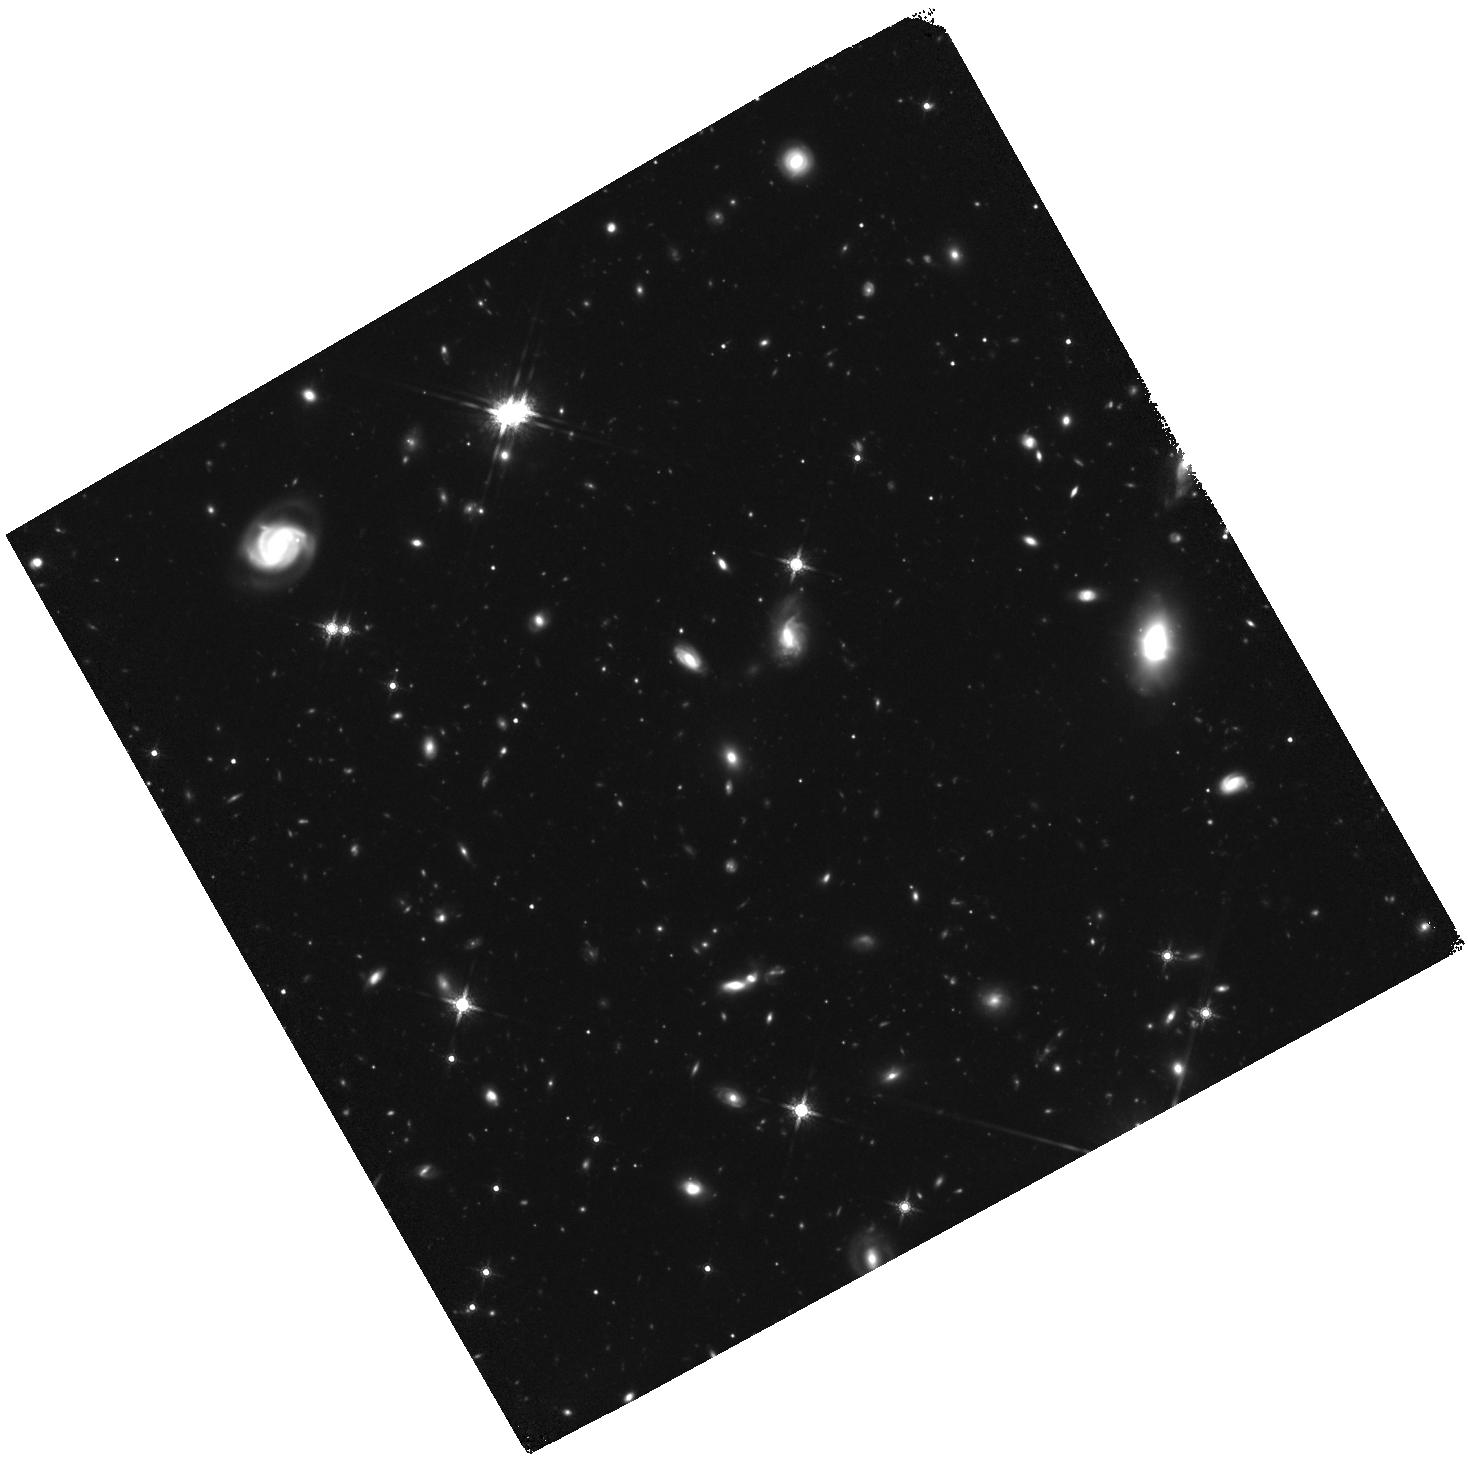
Target: field at RA 56.411°, Dec -71.725°. Instrument: WFC3/IR. Filter: F160W. Exposure: 2.3 h. Observation ID: hst_14164_02_wfc3_ir_f160w_icw802

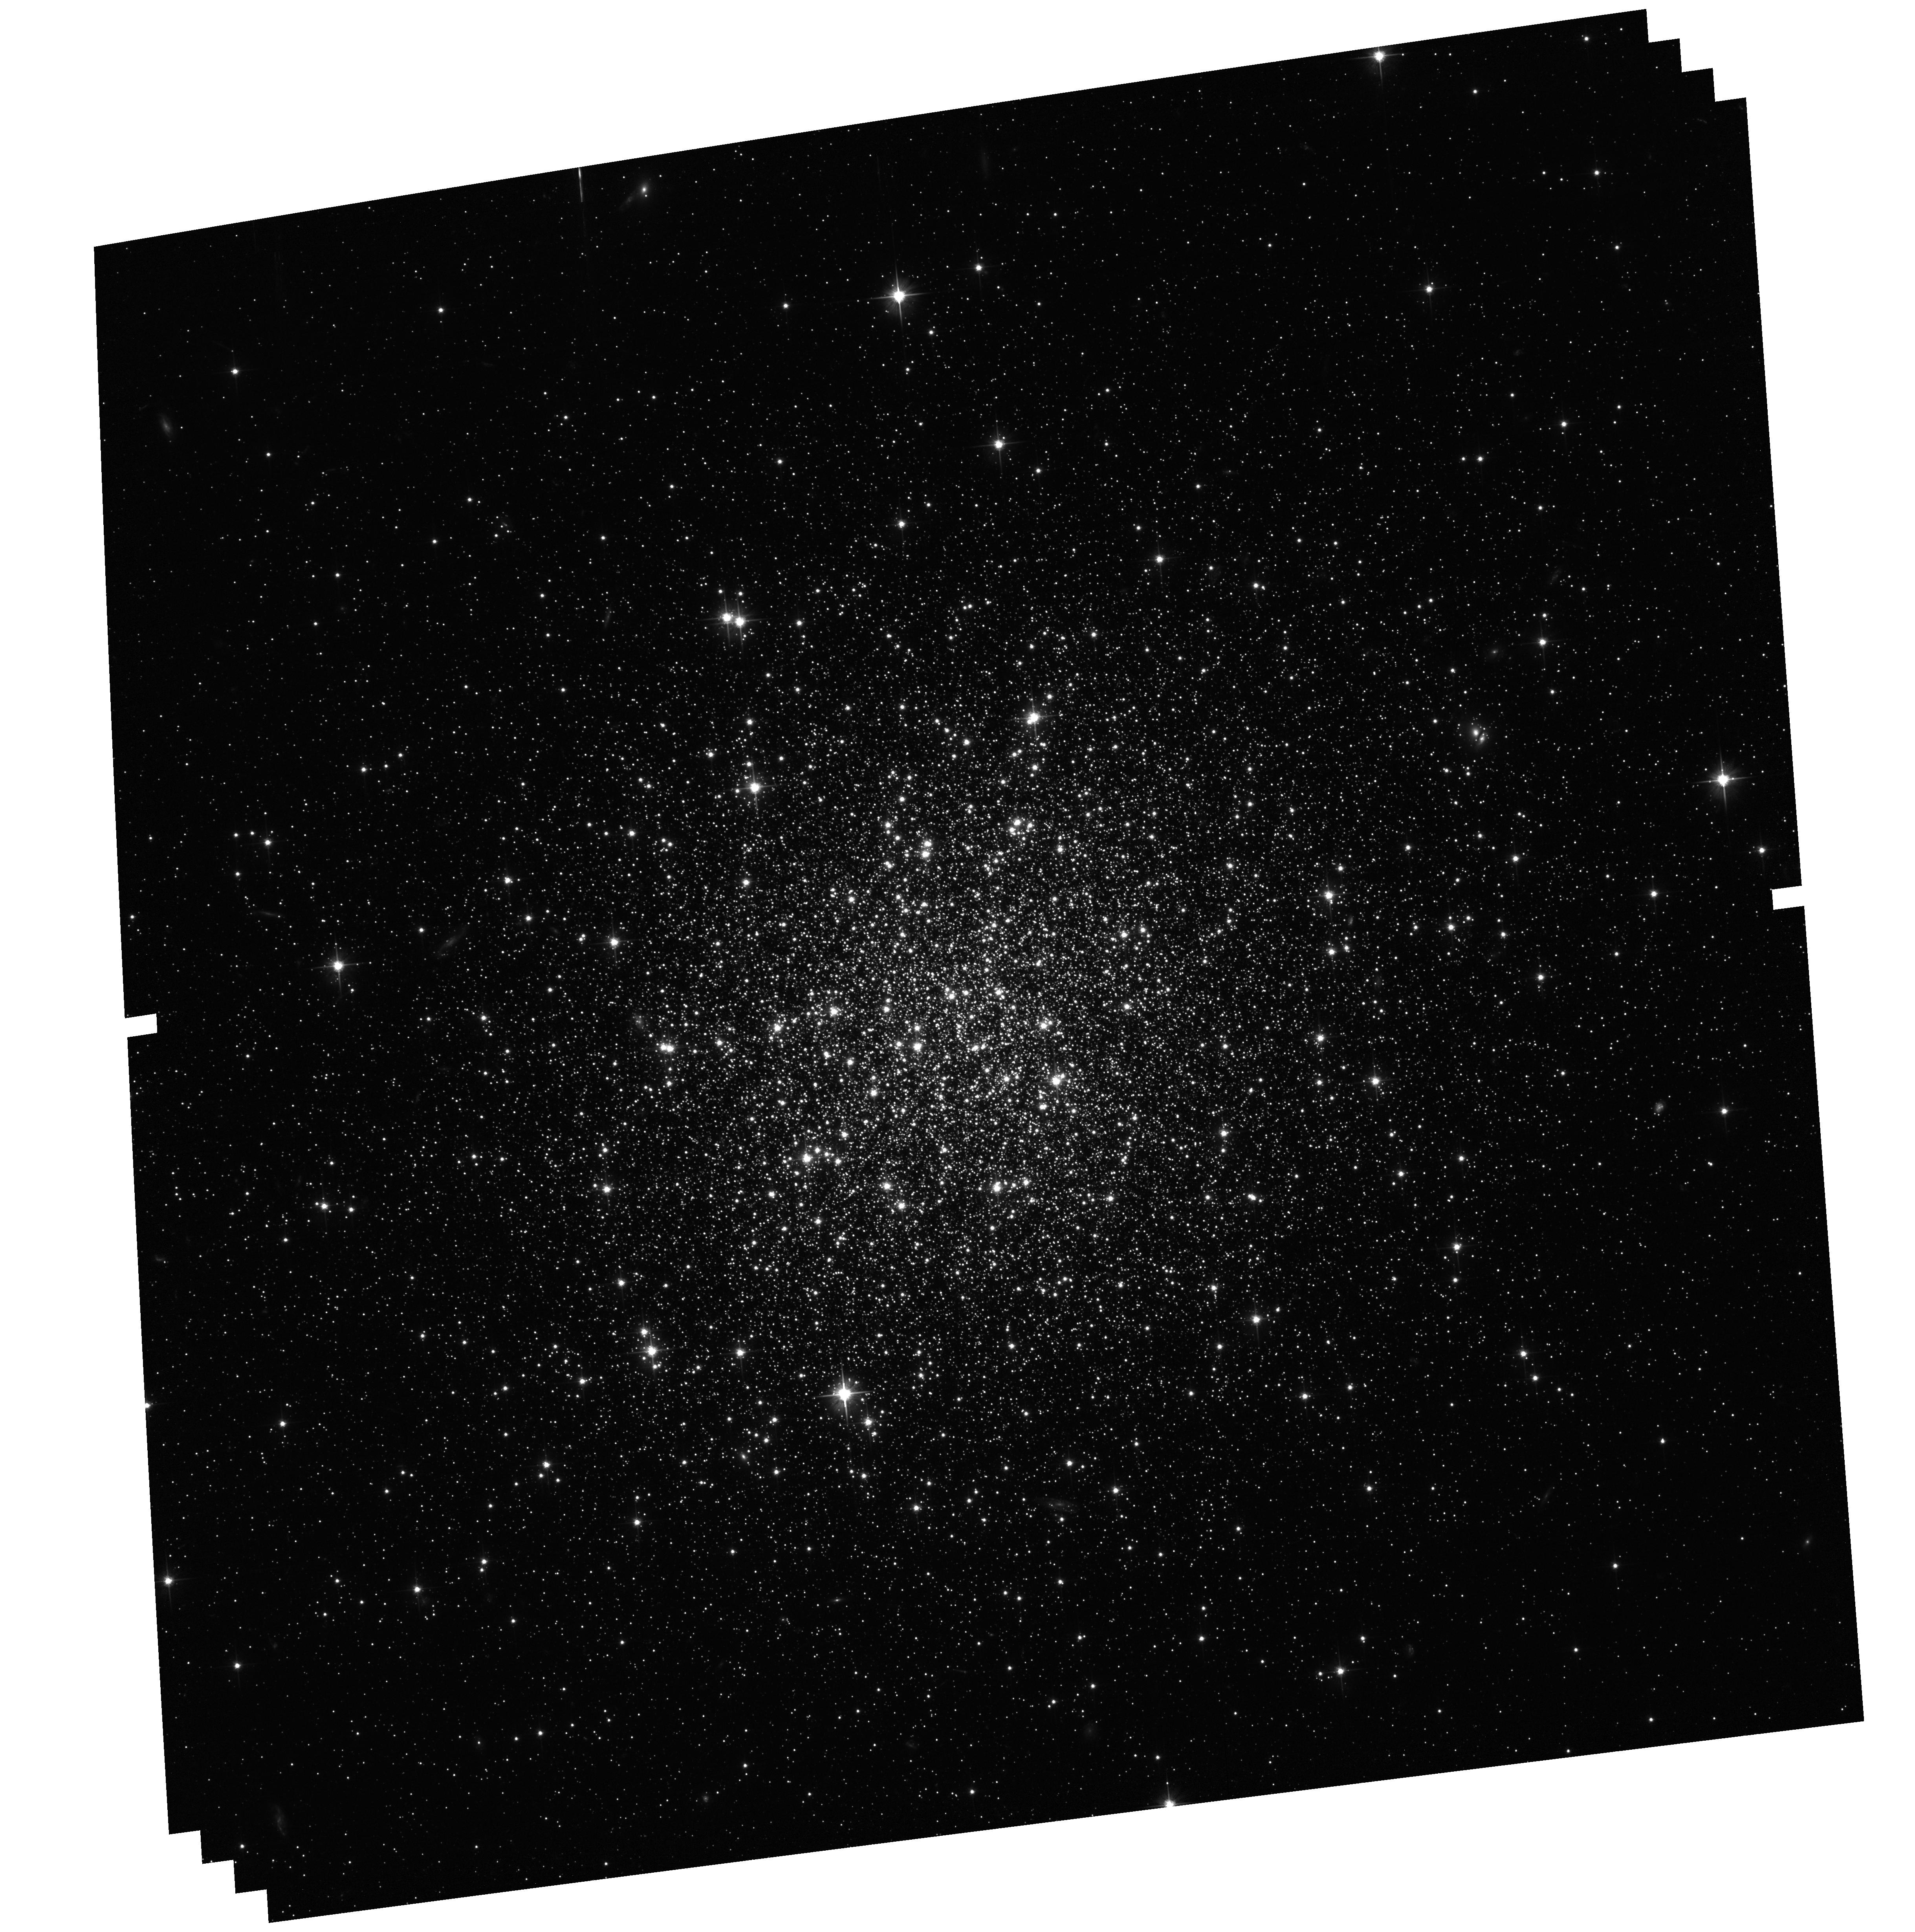
Target: NGC-1841. Instrument: ACS/WFC. Filter: F606W. Exposure: 1.2 h. Observation ID: hst_14164_07_acs_wfc_f606w_jcw807

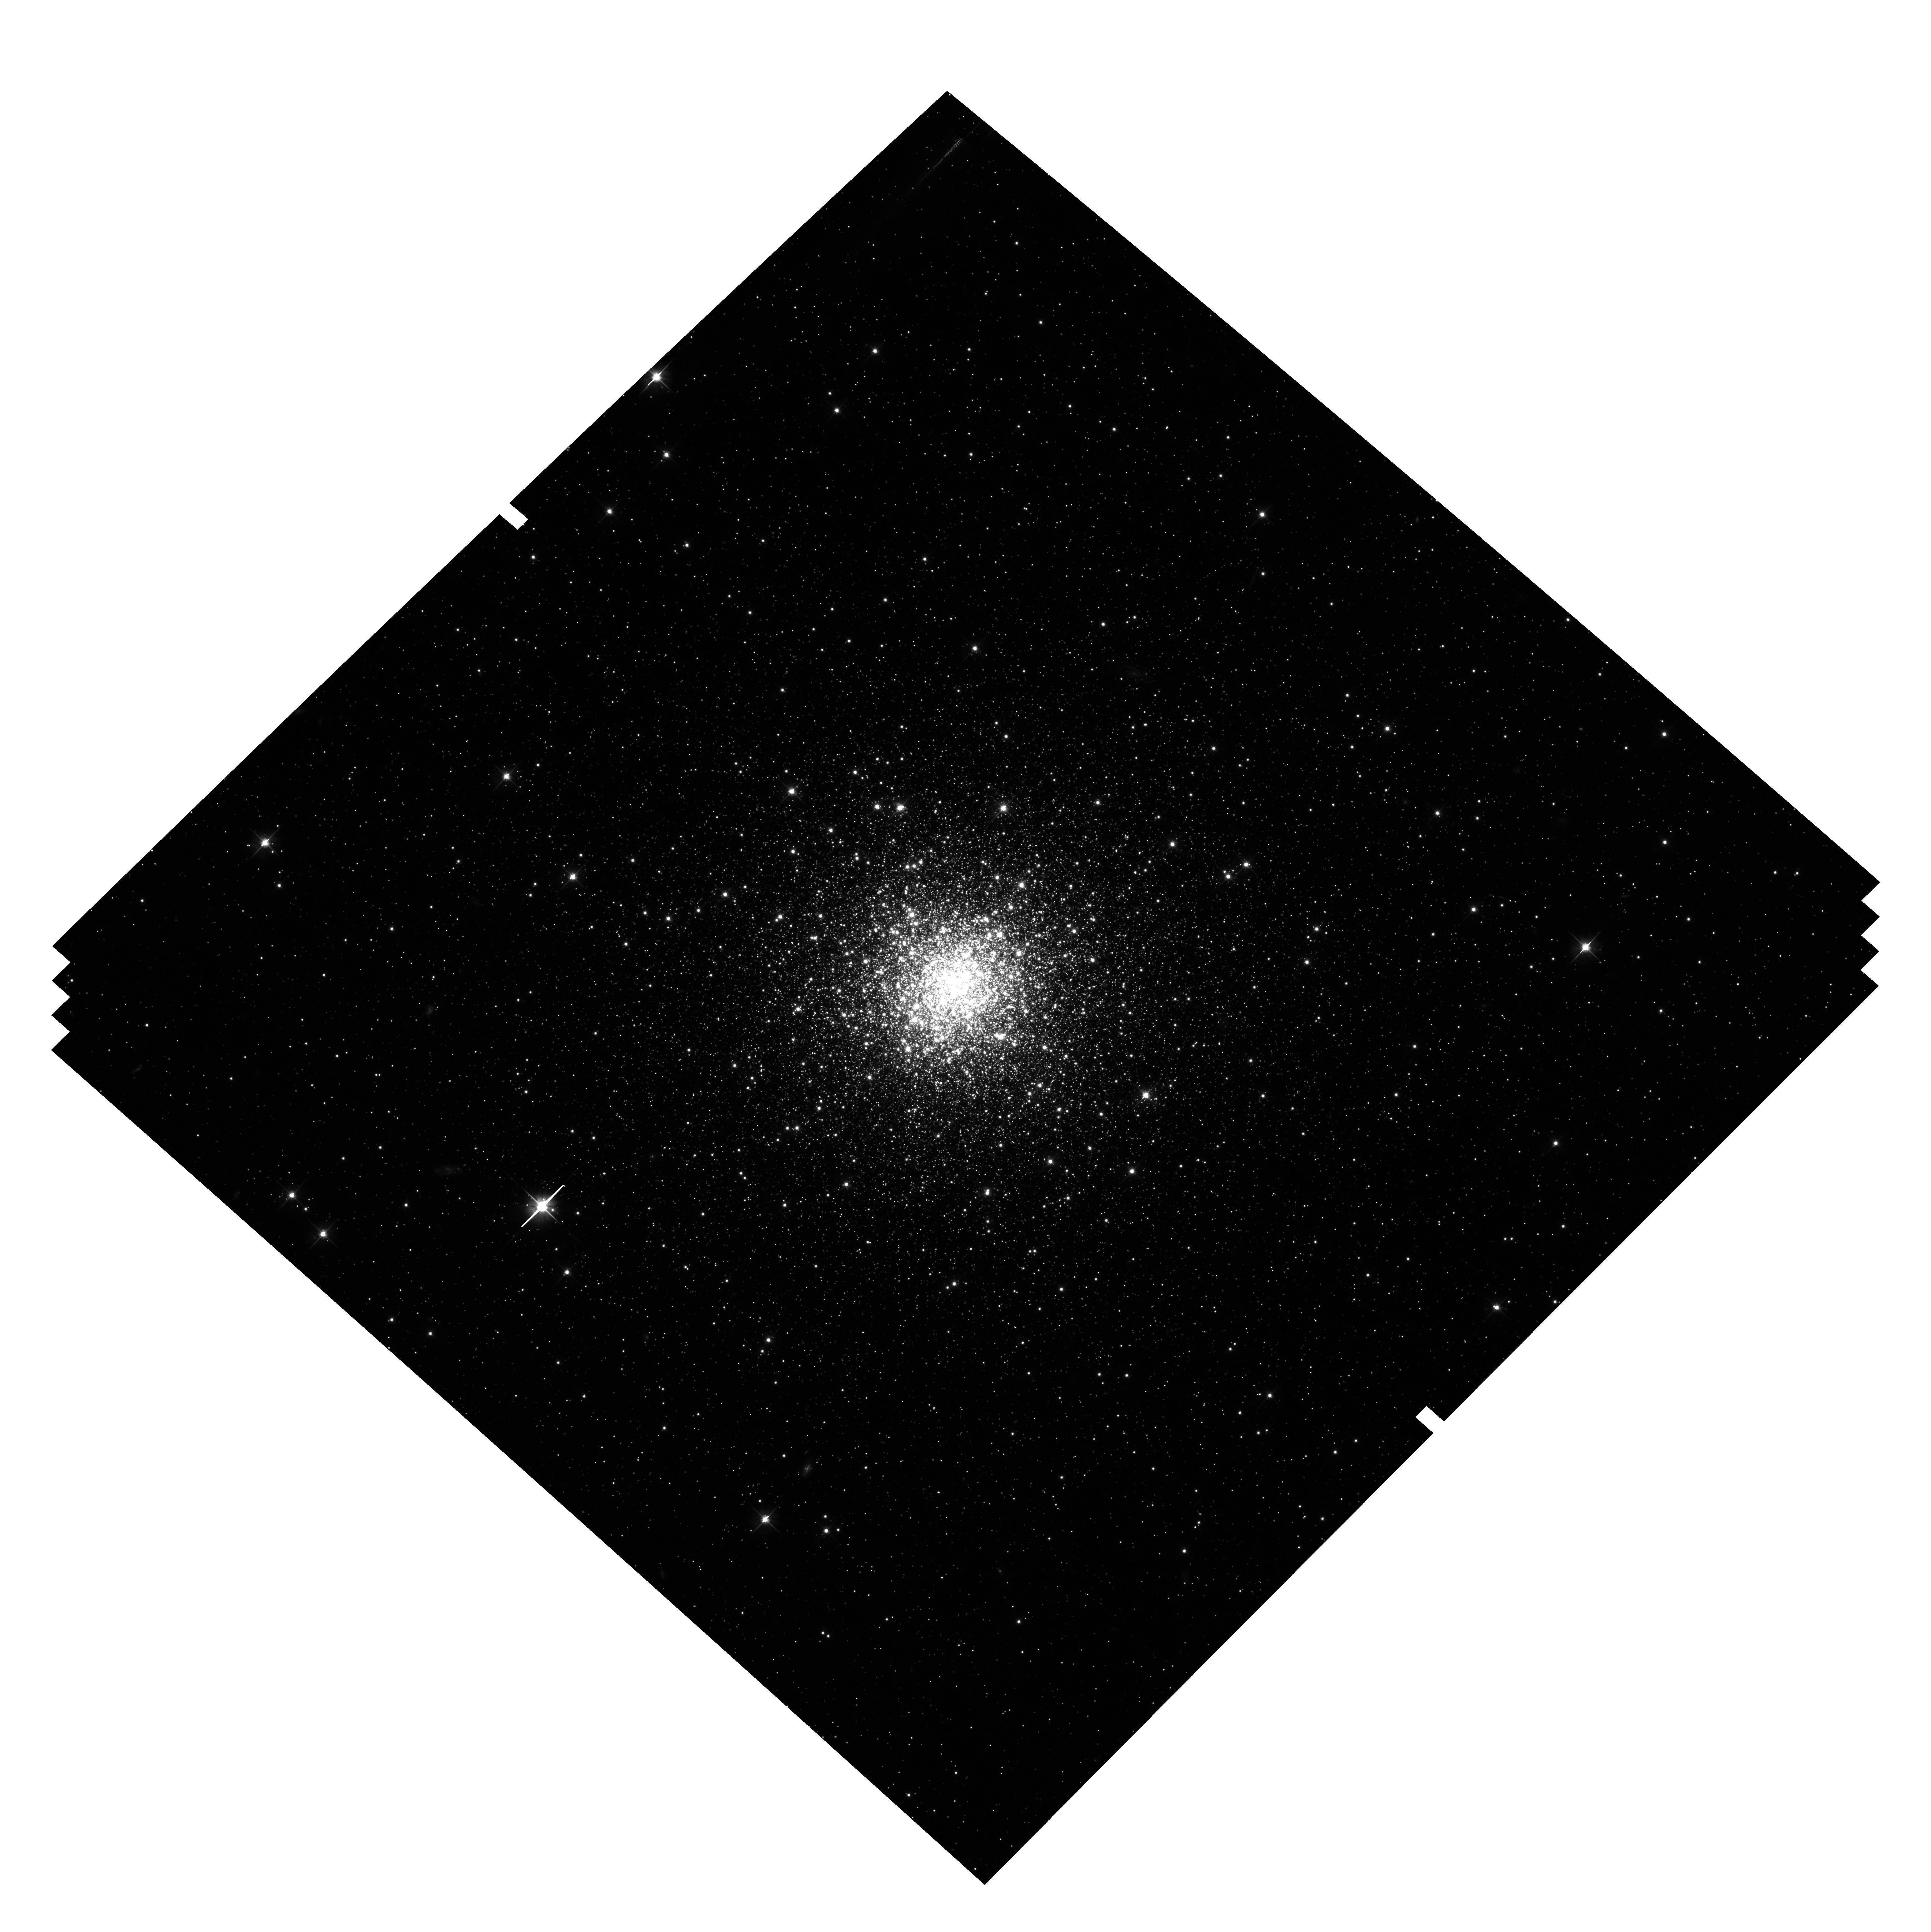
Target: NGC-2210. Instrument: ACS/WFC. Filter: F606W. Exposure: 1.2 h. Observation ID: hst_14164_10_acs_wfc_f606w_jcw810

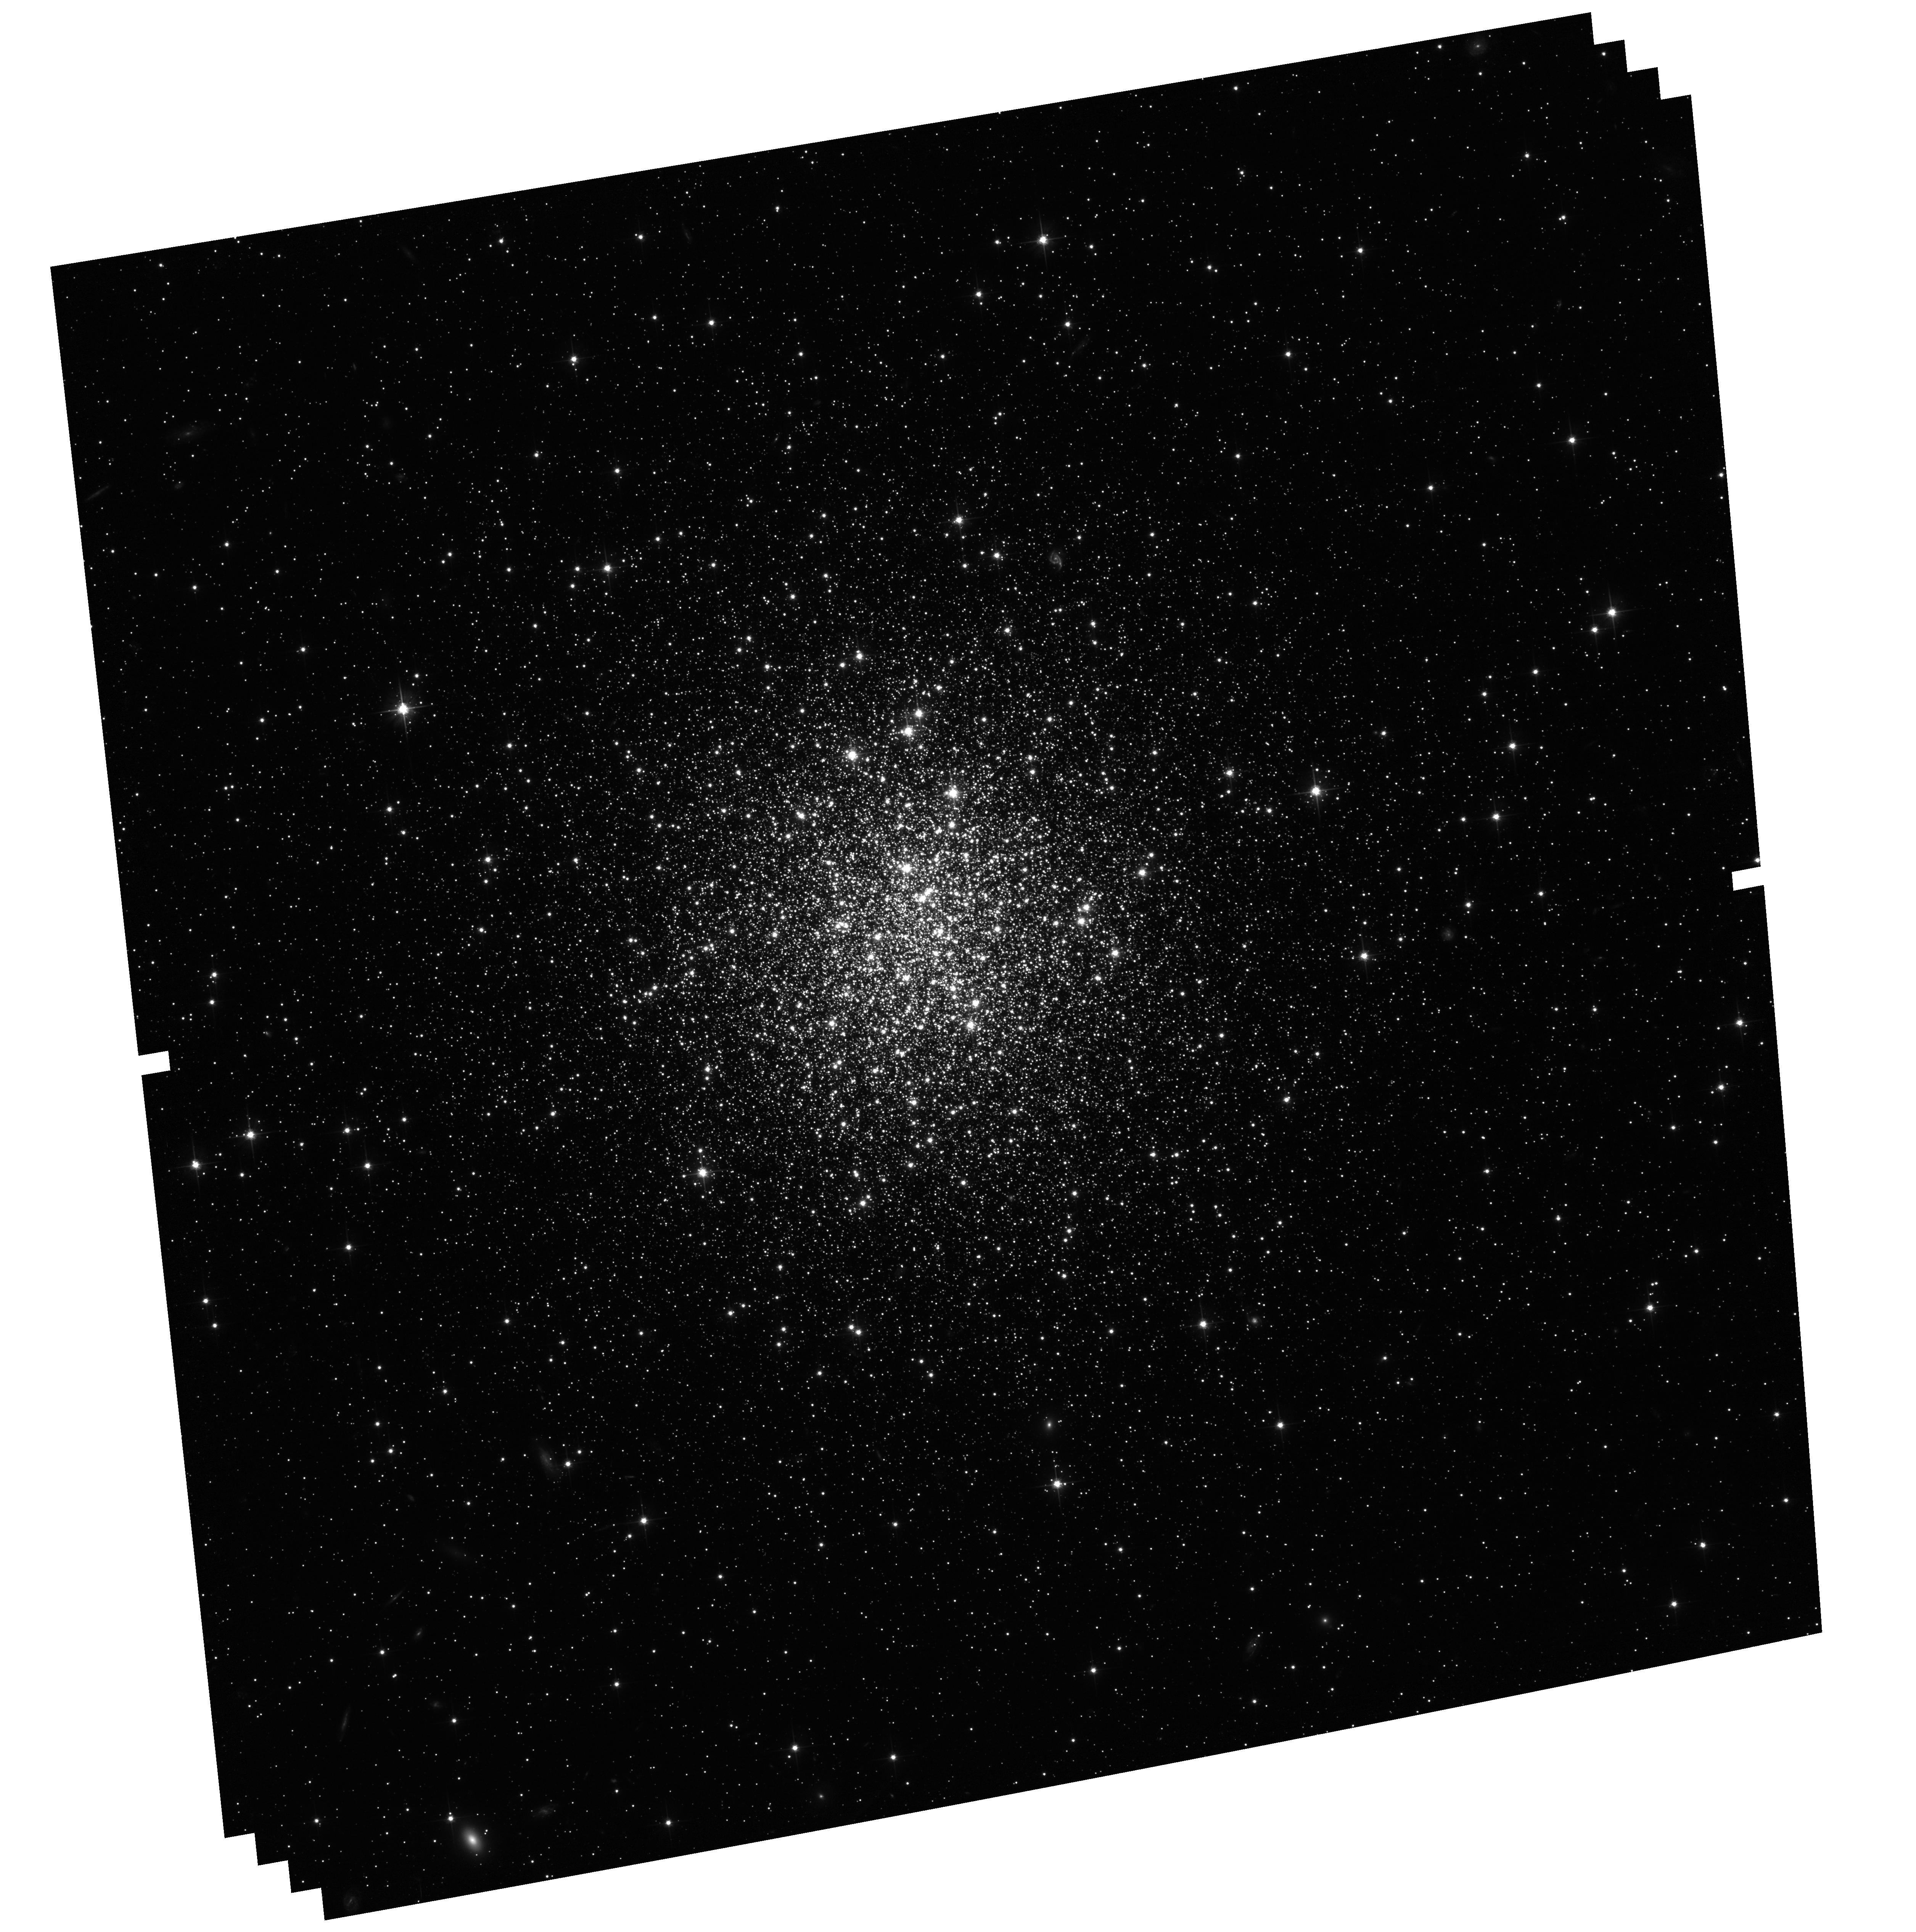
Target: HODGE-11. Instrument: ACS/WFC. Filter: F606W. Exposure: 1.2 h. Observation ID: hst_14164_13_acs_wfc_f606w_jcw813

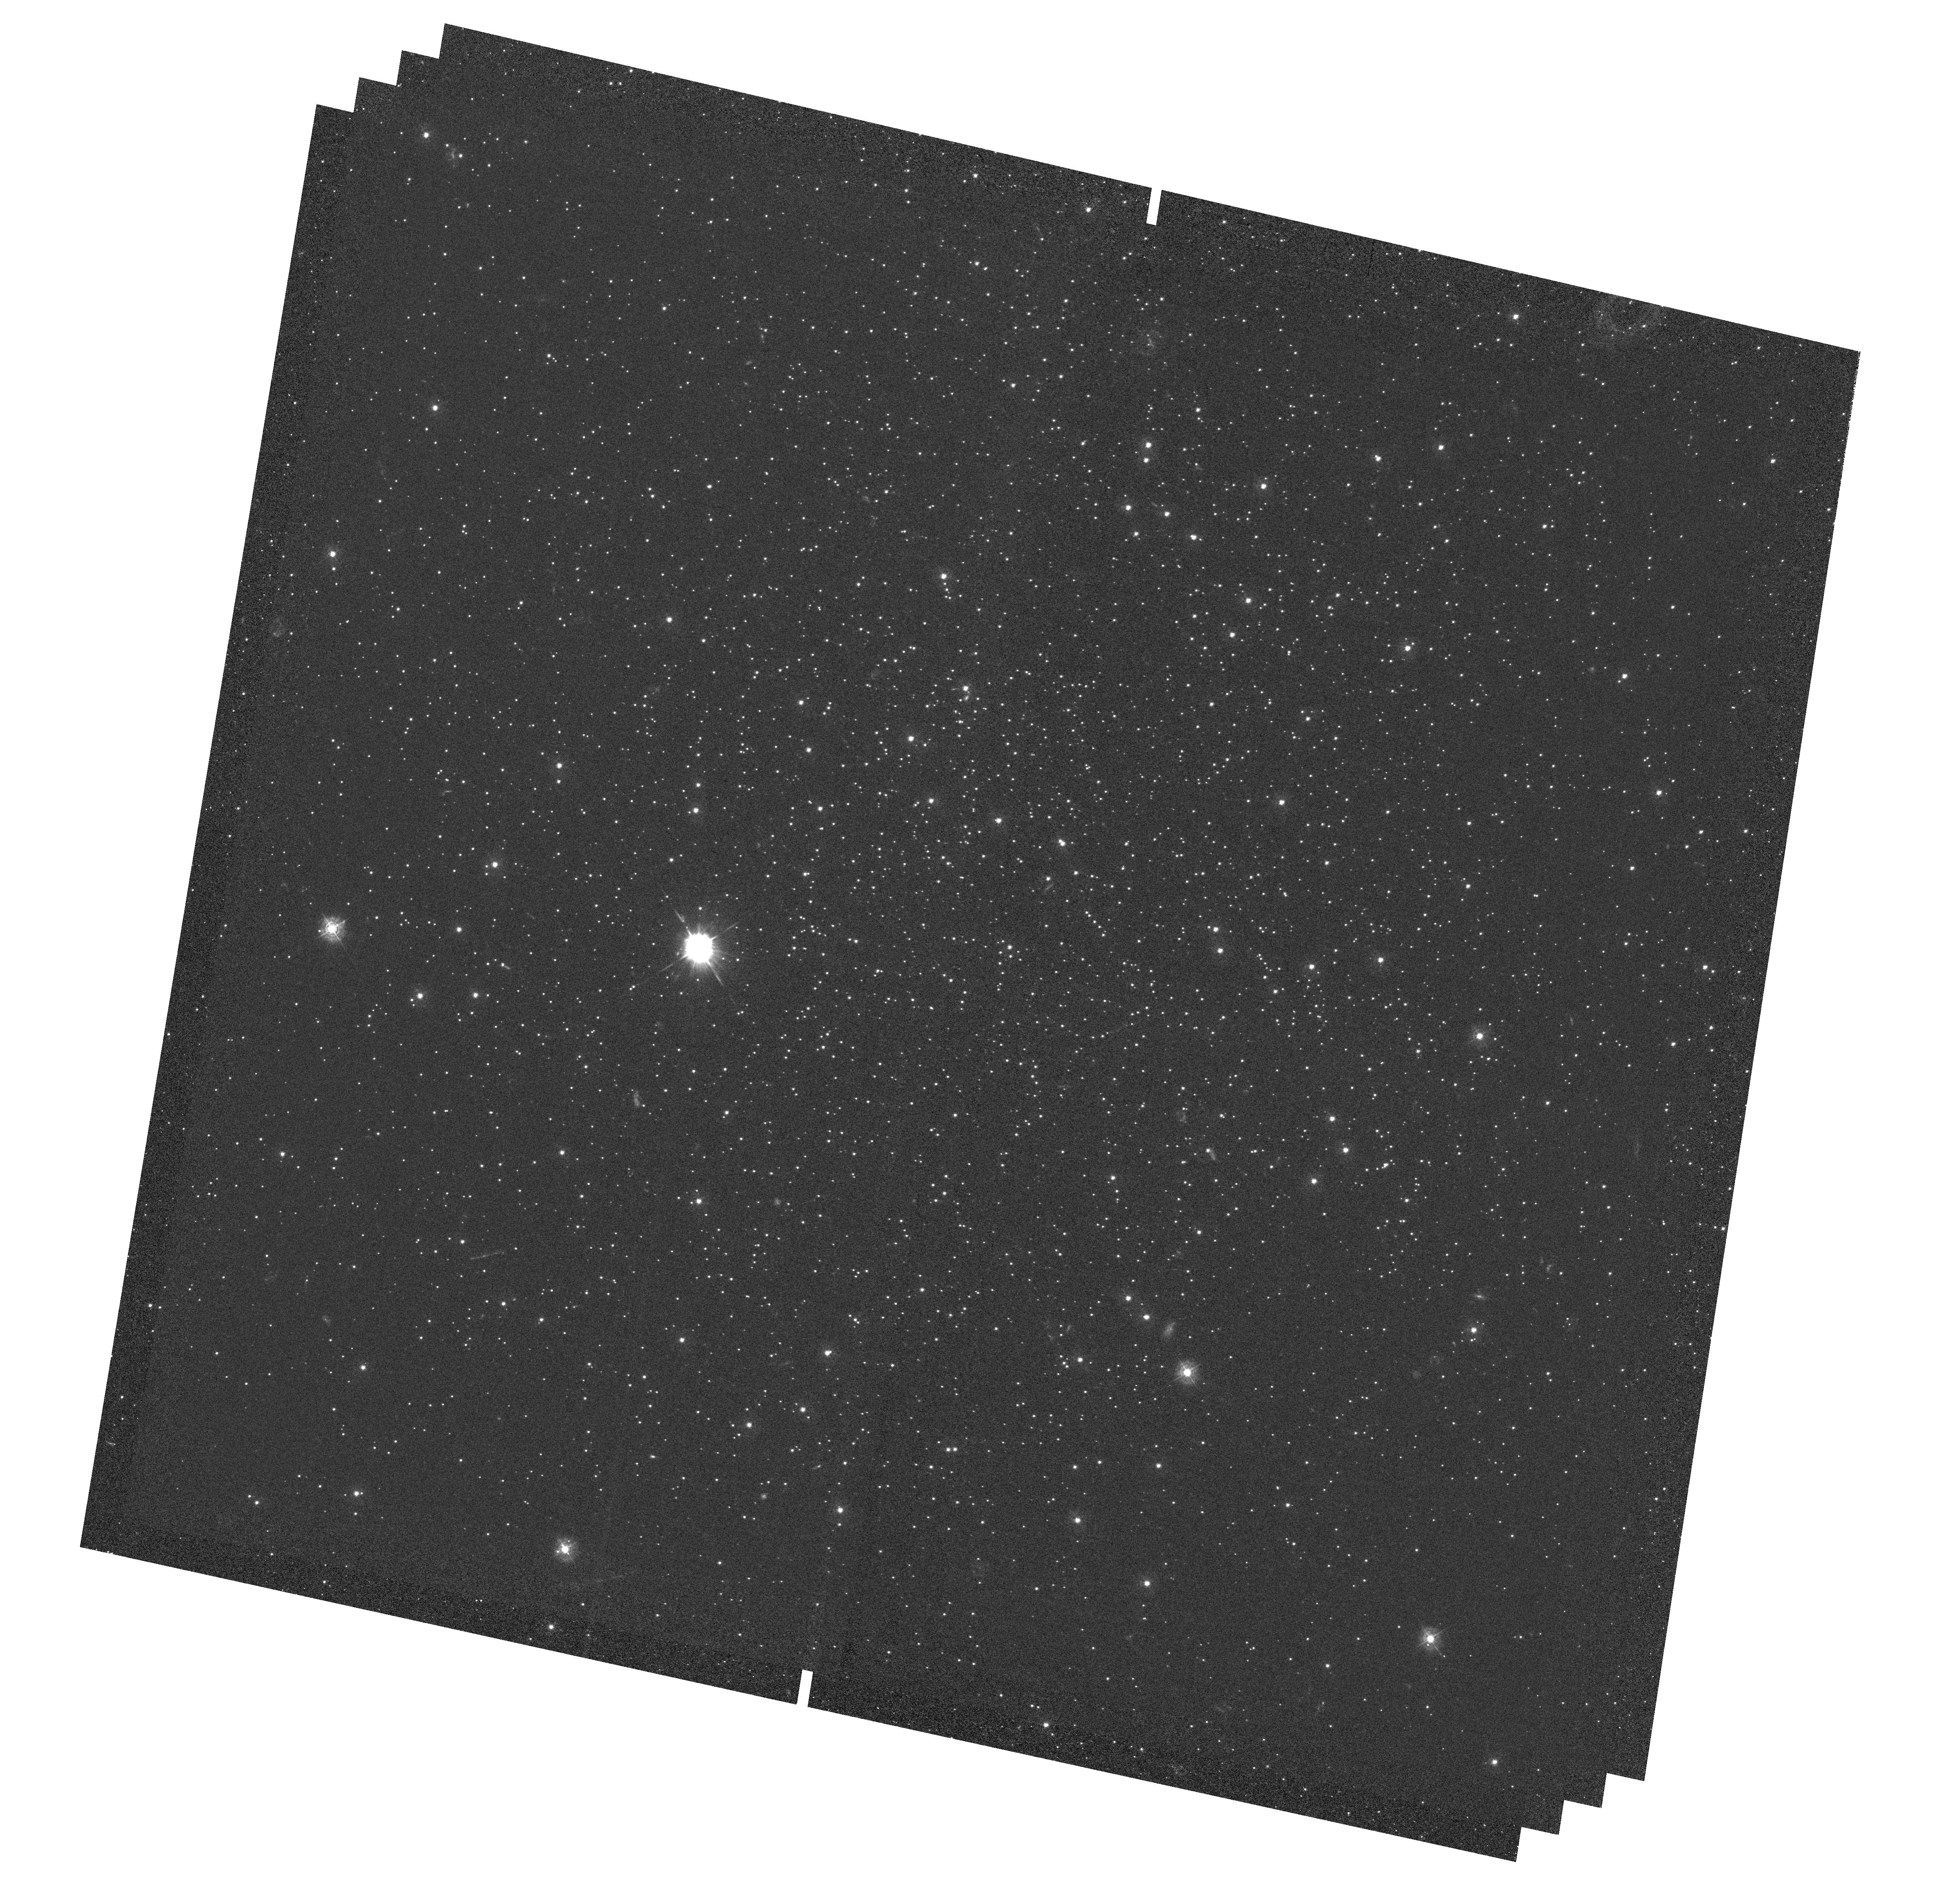
Target: RETICULUM. Instrument: WFC3/UVIS. Filter: F336W. Exposure: 2.5 h. Observation ID: hst_14164_06_wfc3_uvis_f336w_icw806

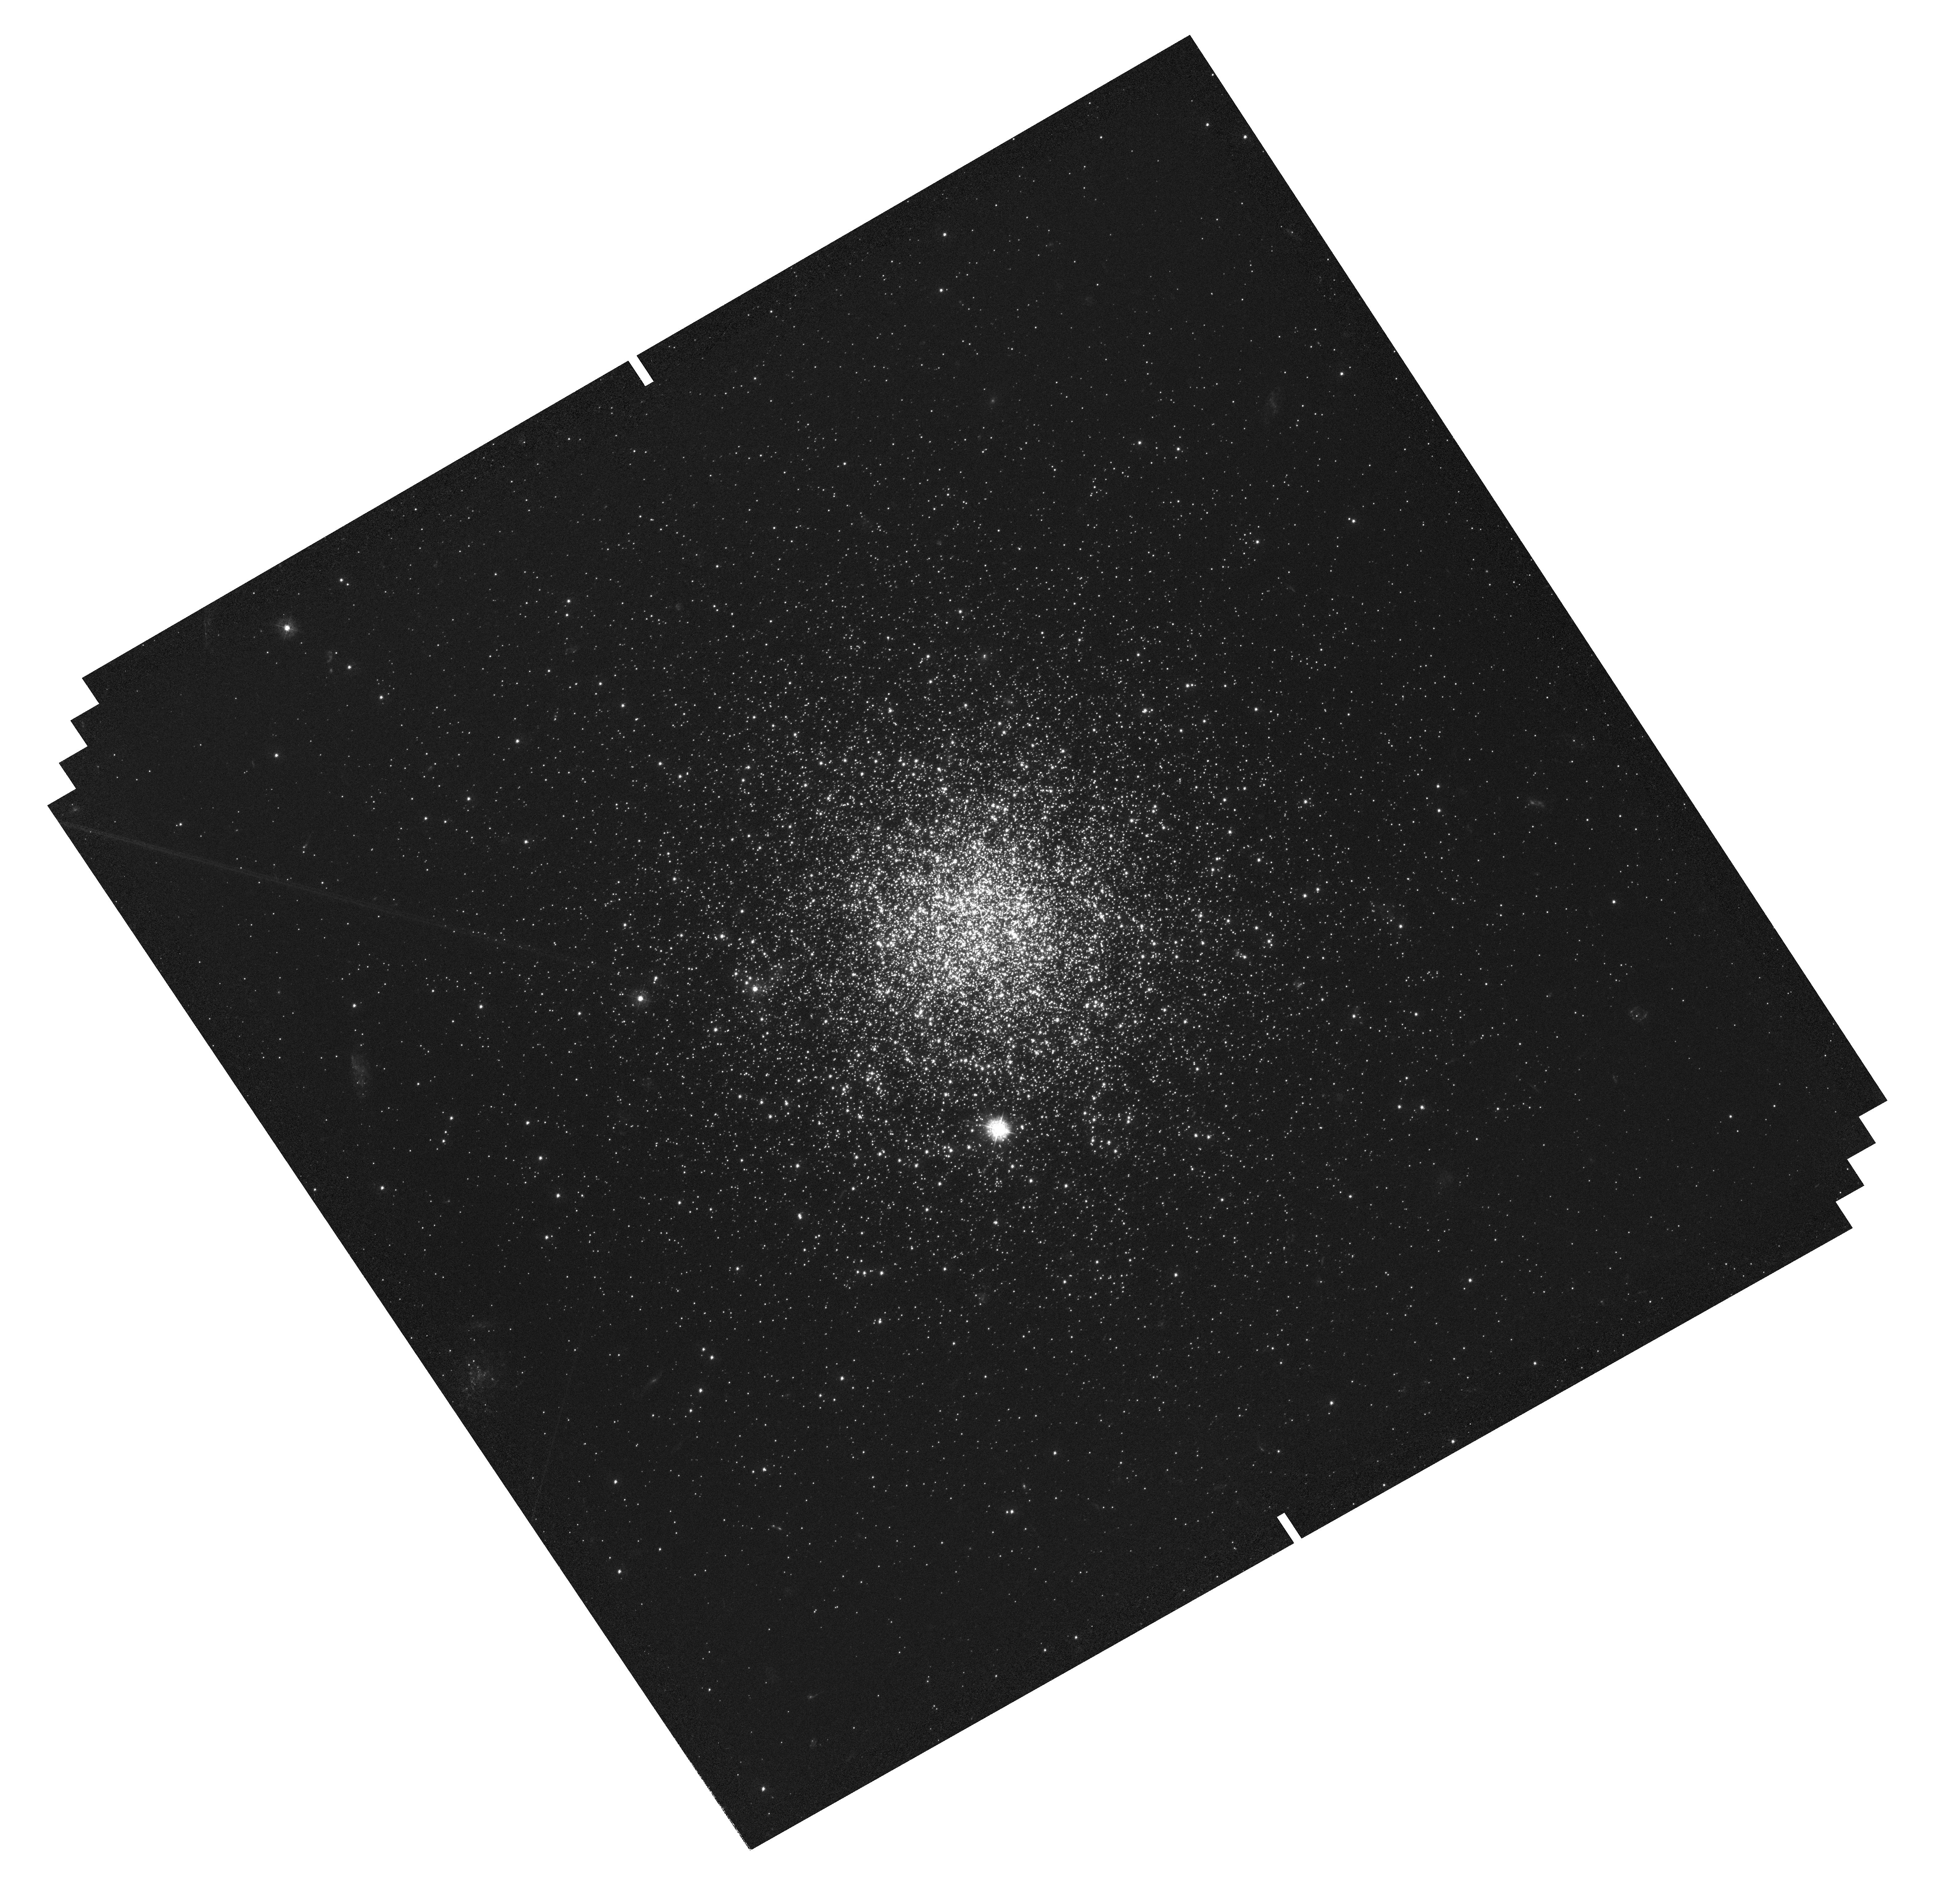
Target: NGC-1466. Instrument: WFC3/UVIS. Filter: F336W. Exposure: 3.2 h. Observation ID: hst_14164_03_wfc3_uvis_f336w_icw803

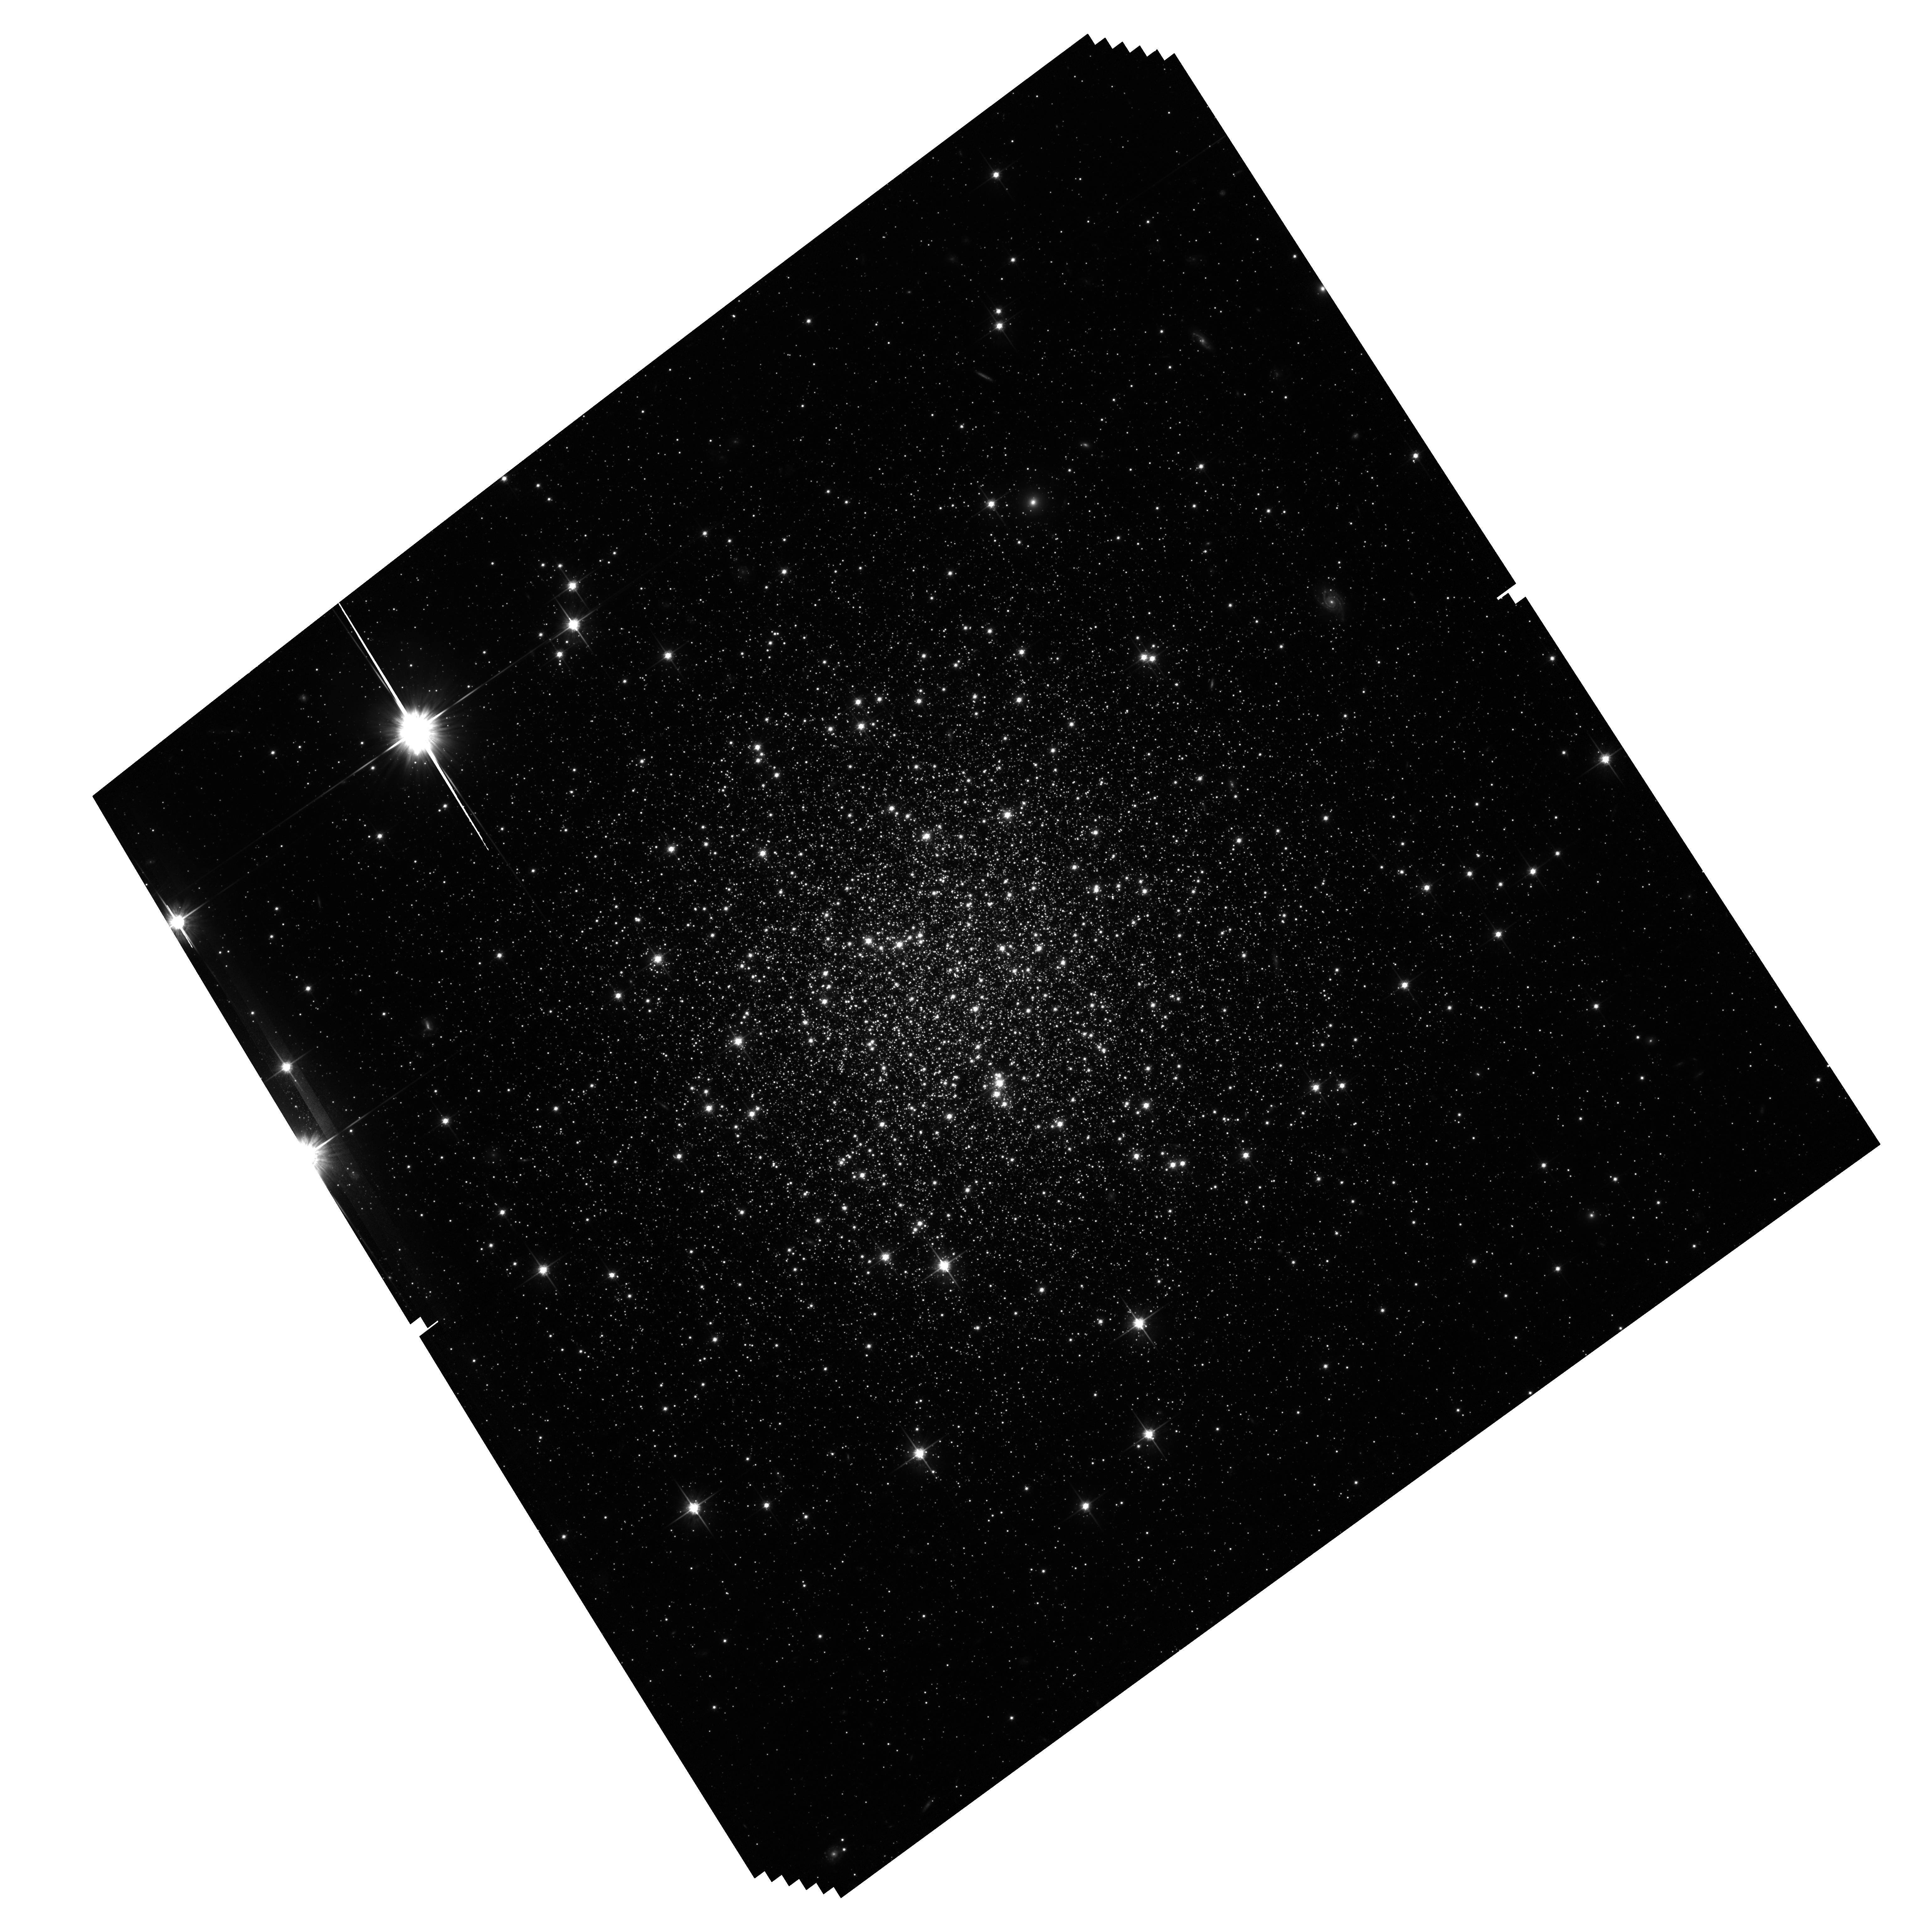
Target: NGC-2257. Instrument: ACS/WFC. Filter: F814W. Exposure: 1.9 h. Observation ID: hst_14164_17_acs_wfc_f814w_jcw817

Exploring the nature and synchronicity of early cluster formation in the Local Group (PI: Sarajedini, Ata)

Globular clusters (GCs) are fossil relics from which we can obtain critical insights into star formation processes at very early epochs and the growth of galaxies over cosmological time. It has recently become clear that Galactic GCs are complex systems harboring multiple stellar populations with a variety of unexpected characteristics, posing severe difficulties for conventional formation models. Moreover, precision photometry from HST has enabled accurate relative age measurements for a large sample of Galactic GCs, revealing the presence of tight correlations in age-metallicity space that are difficult to explain in the canonical two-phase picture for the assembly of the GC system. We propose a new angle of attack on both these problems by conducting deep UV-optical imaging of old GCs in the Large Magellanic Cloud - one of our nearest neighbors and a representative of the class of dwarf galaxies usually assumed to be the "building blocks" of larger galaxies in LCDM cosmology. We will conduct the first thorough photometric characterisation of multiple populations in any extragalactic GCs, allowing us to begin assessing the universality of the multi-population phenomenon and its environmental dependence. Furthermore, the cluster main sequence turn-offs will be delineated with unprecedented clarity, facilitating the most precise comparison ever made between the ages of Galactic and external GCs. This constitutes arguably the most sensitive available test of the synchronicity of early star formation across the Local Group. As a bonus, we will be able to determine the distance to the LMC to a few percent accuracy using the method of subdwarf fitting.